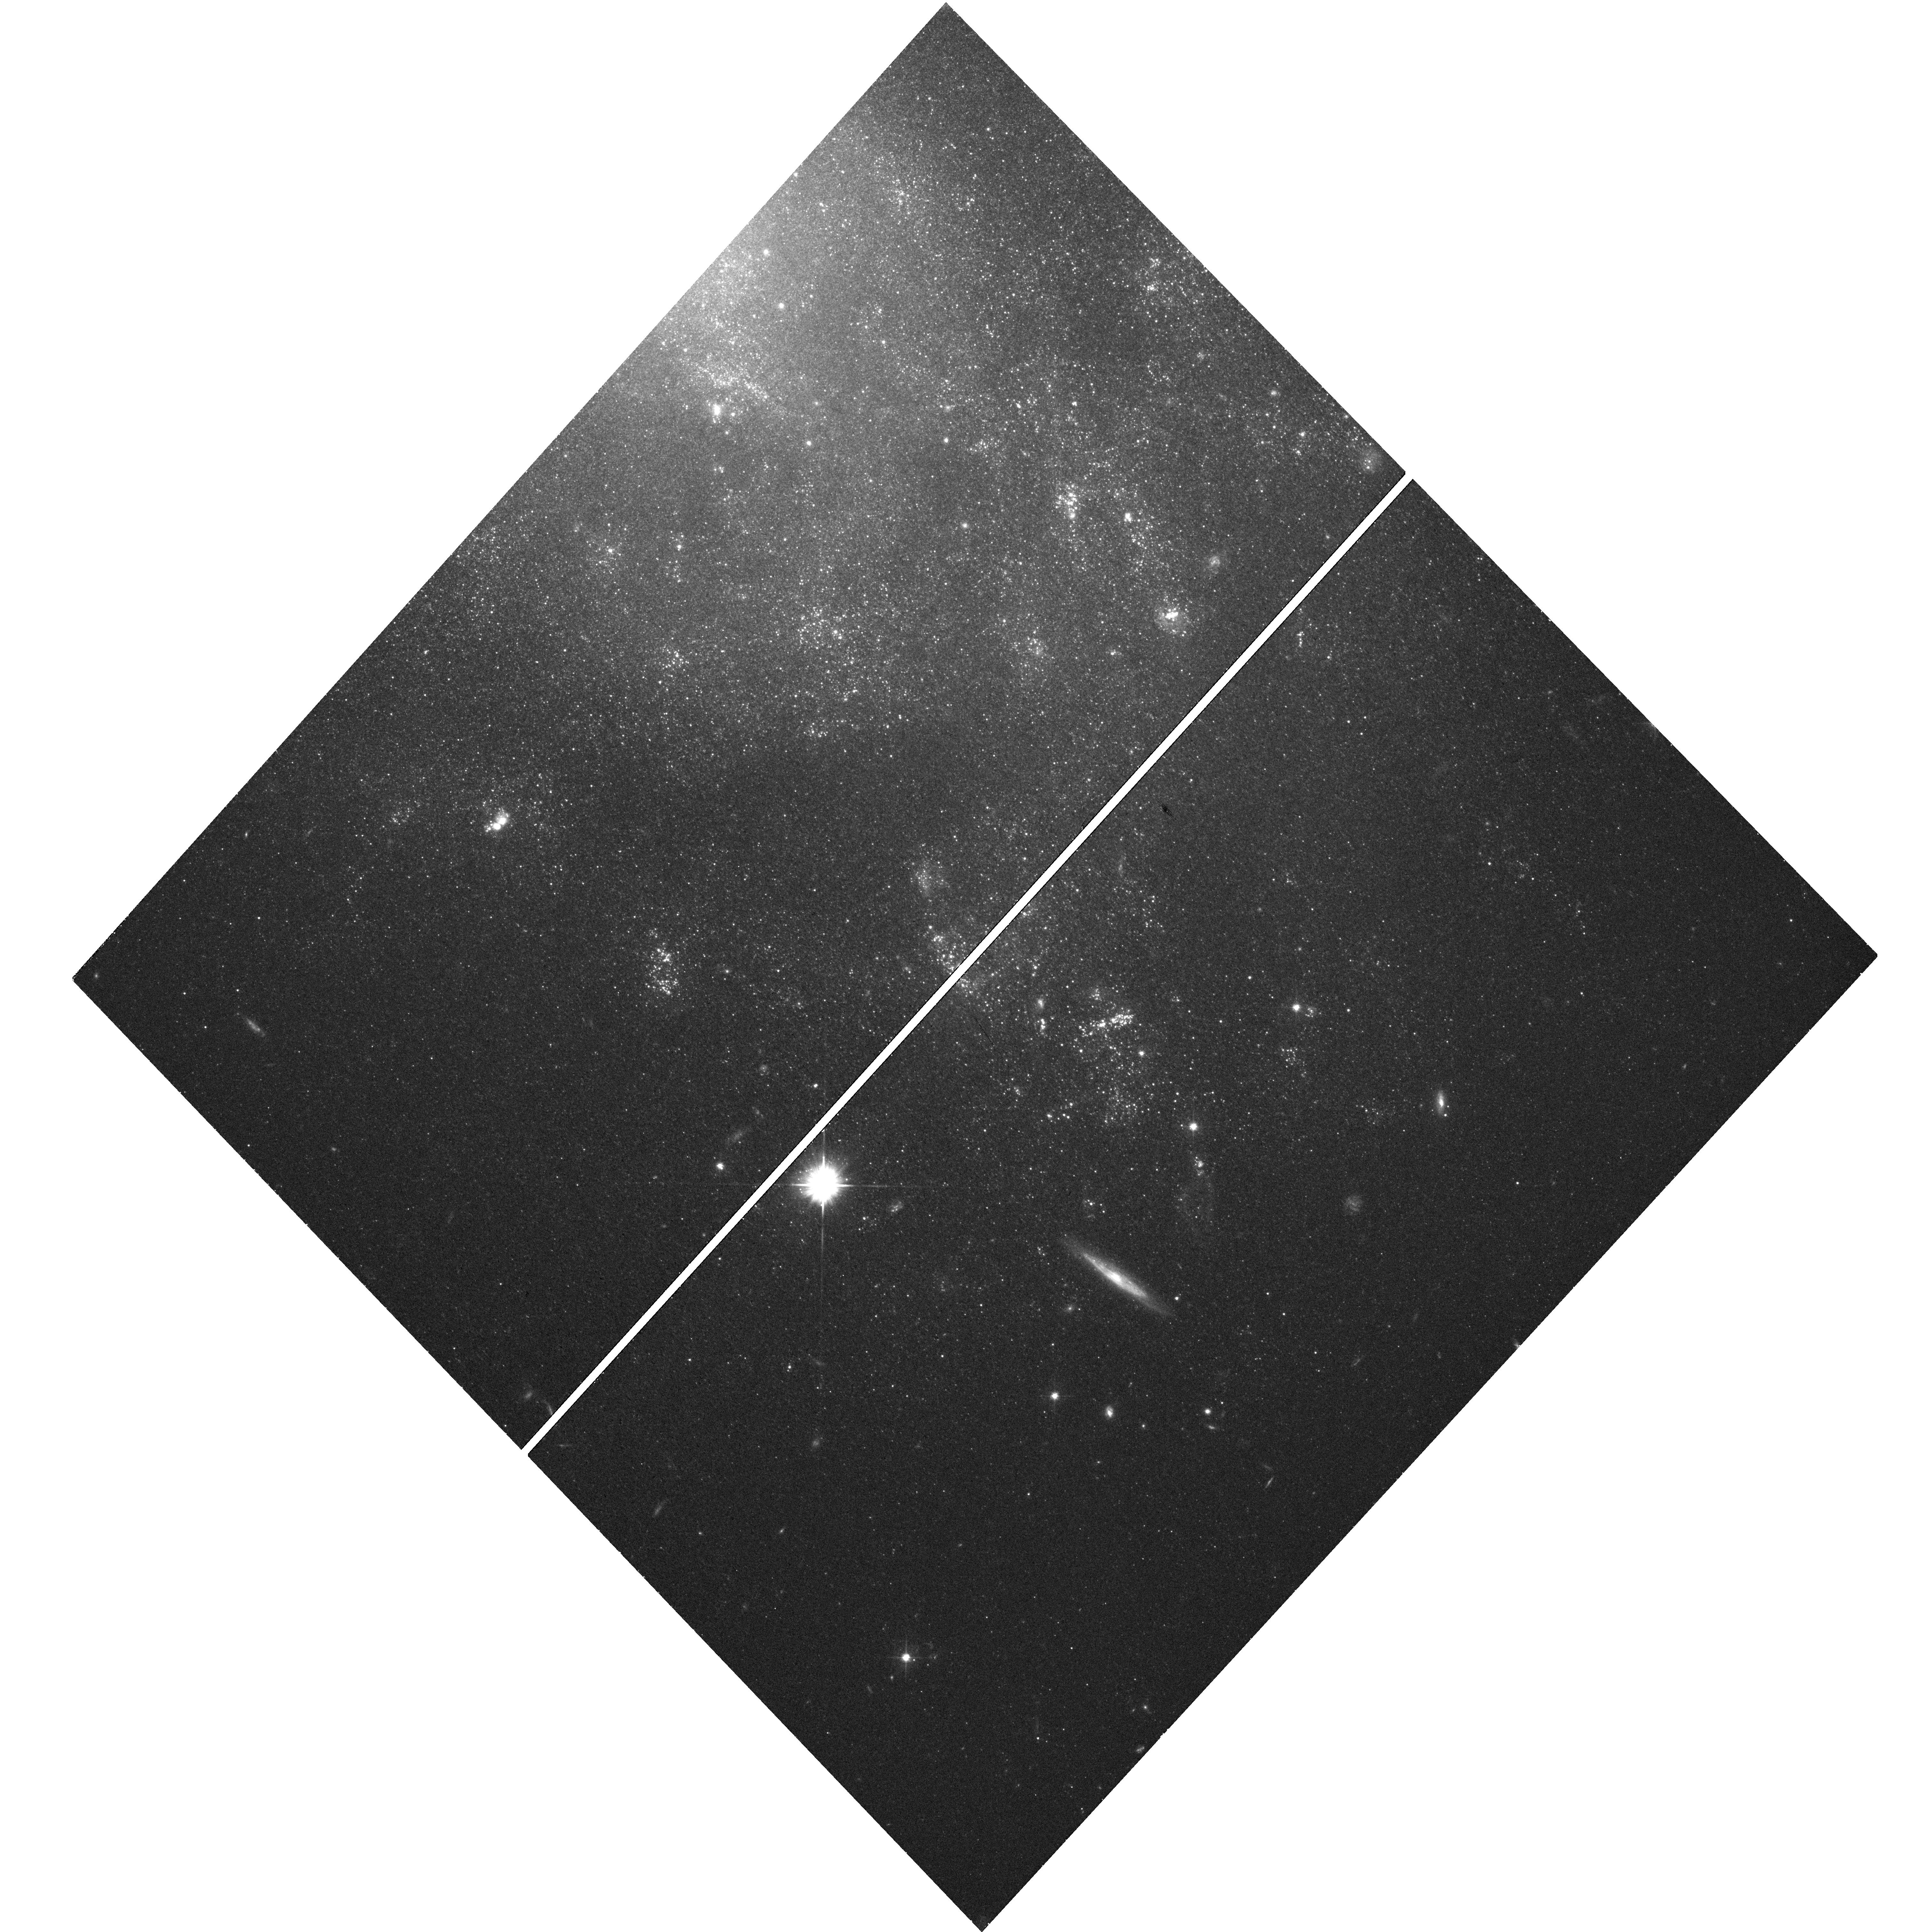
Target: NGC5585-ULX. Instrument: WFC3/UVIS. Filter: F555W. Exposure: 21 min. Observation ID: hst_14060_01_wfc3_uvis_f555w_ict301

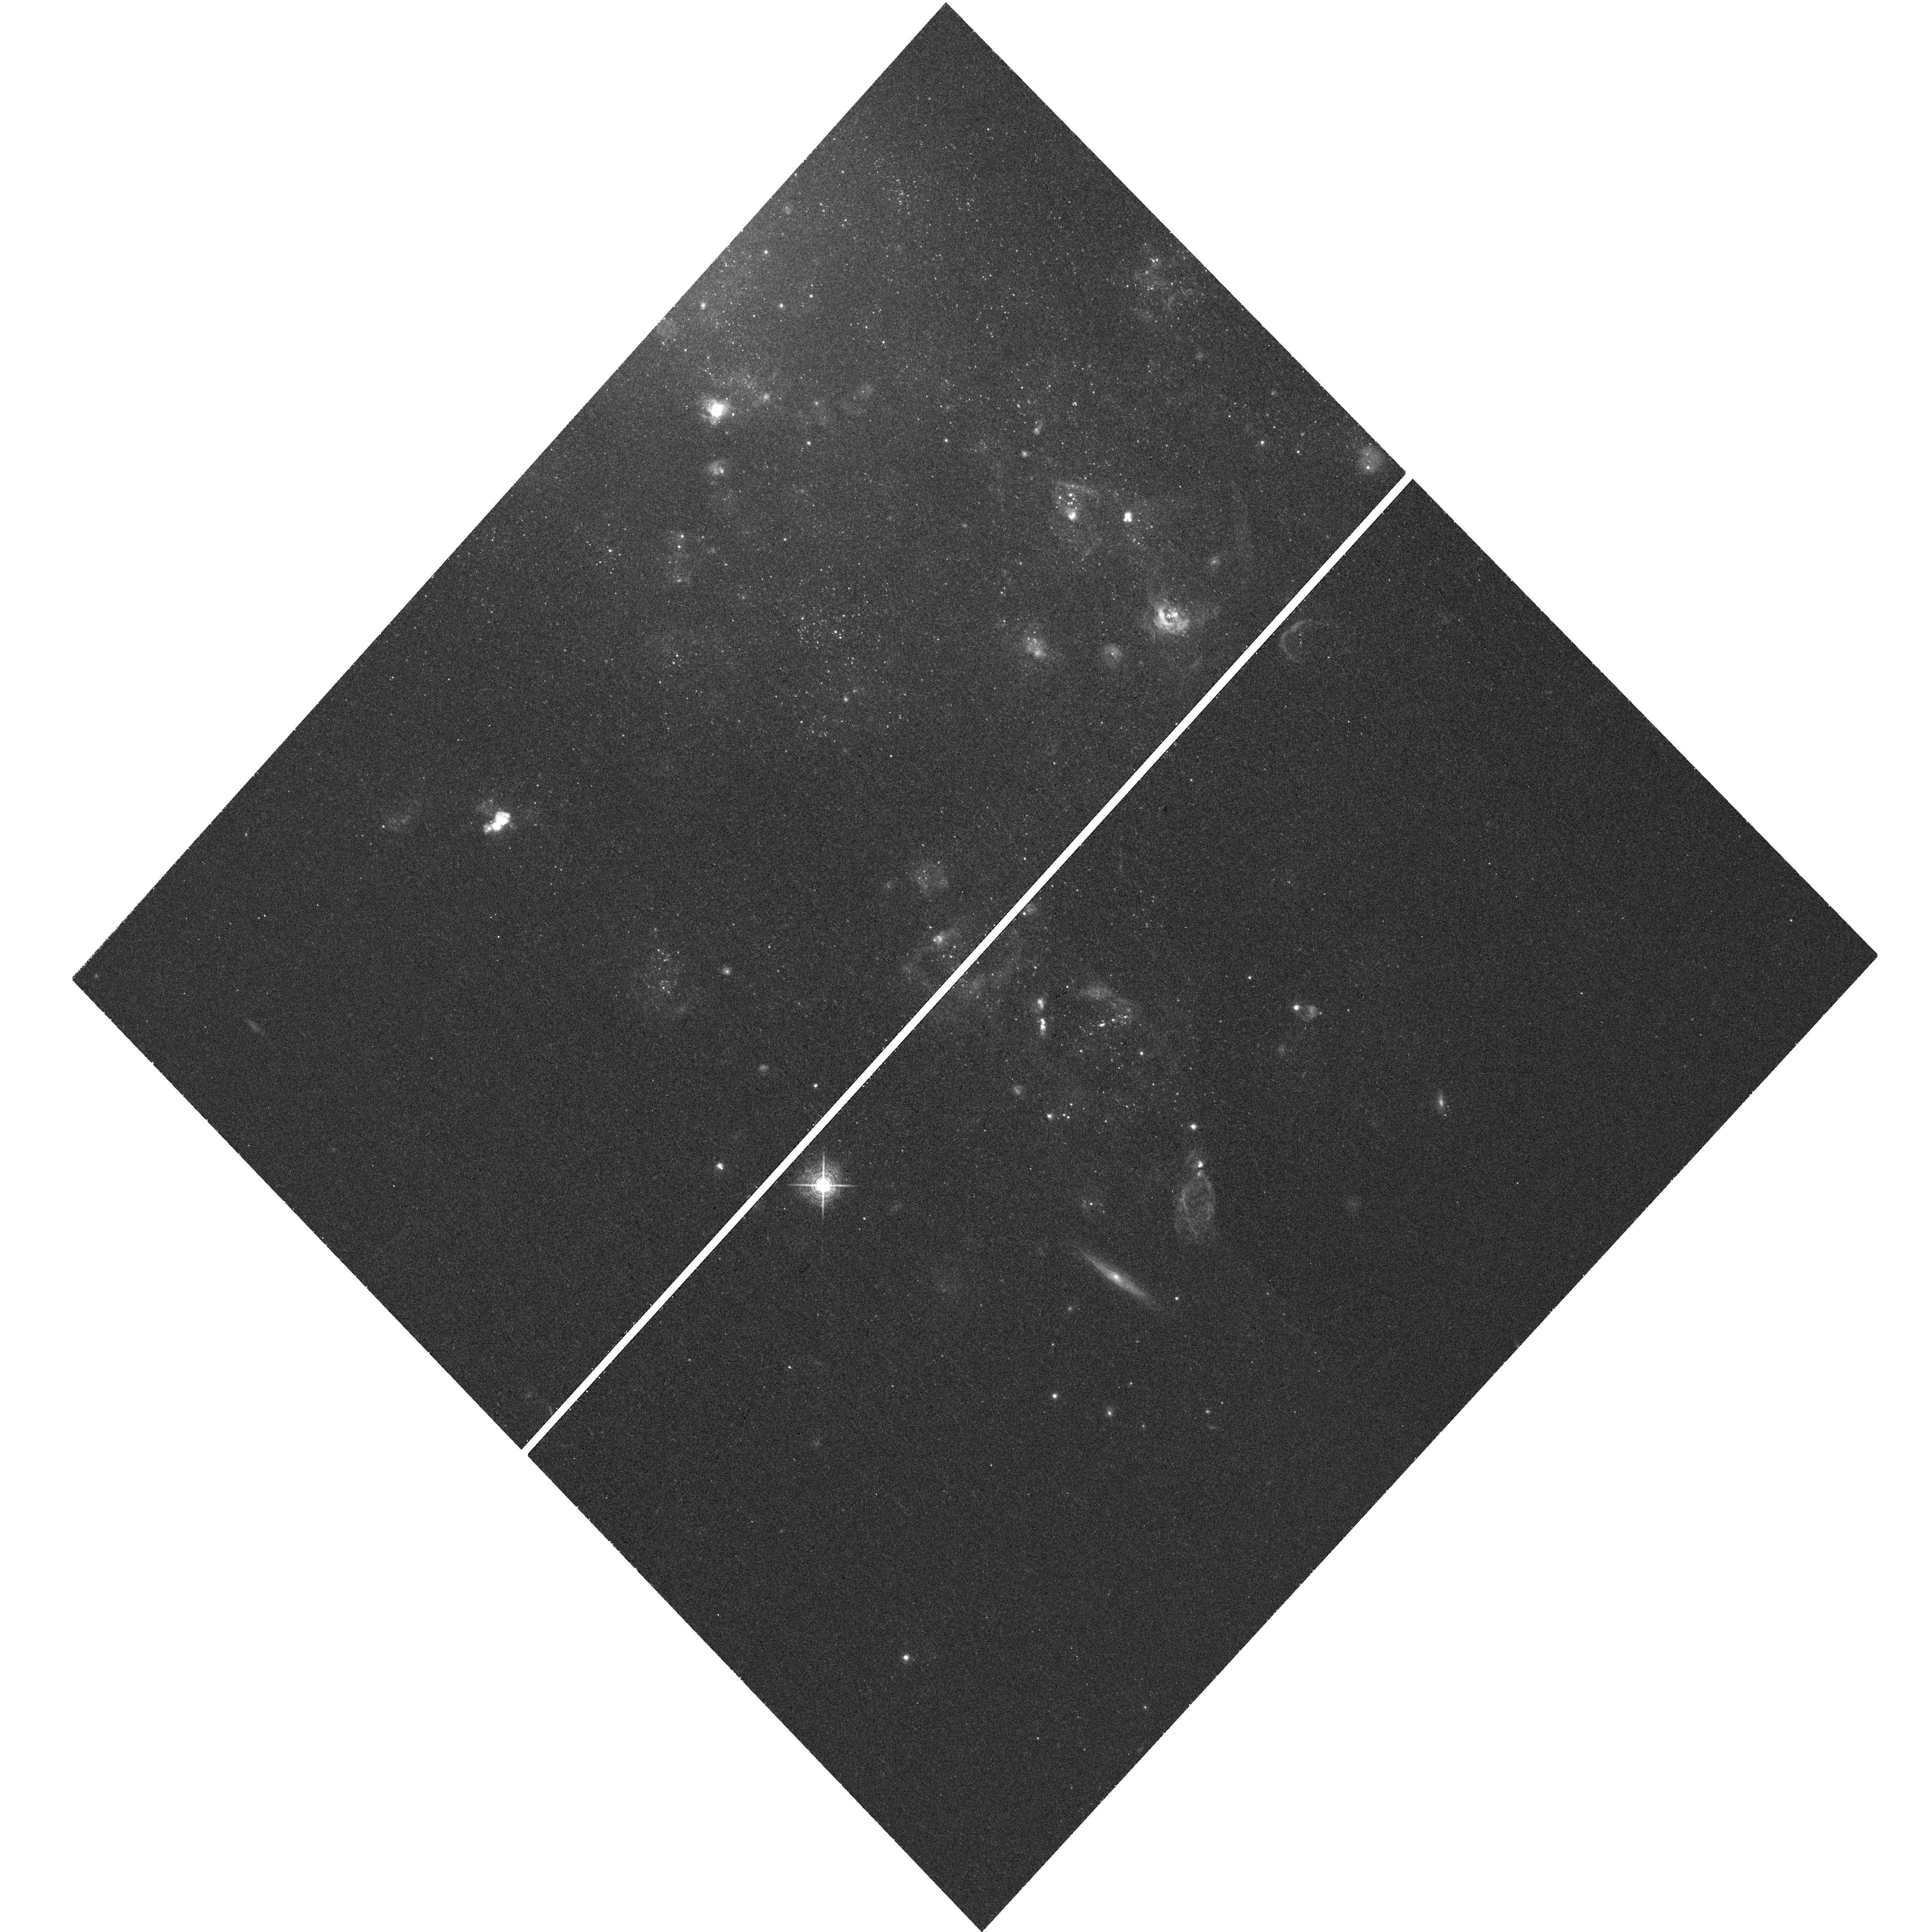
Target: NGC5585-ULX. Instrument: WFC3/UVIS. Filter: F657N. Exposure: 49 min. Observation ID: hst_14060_01_wfc3_uvis_f657n_ict301

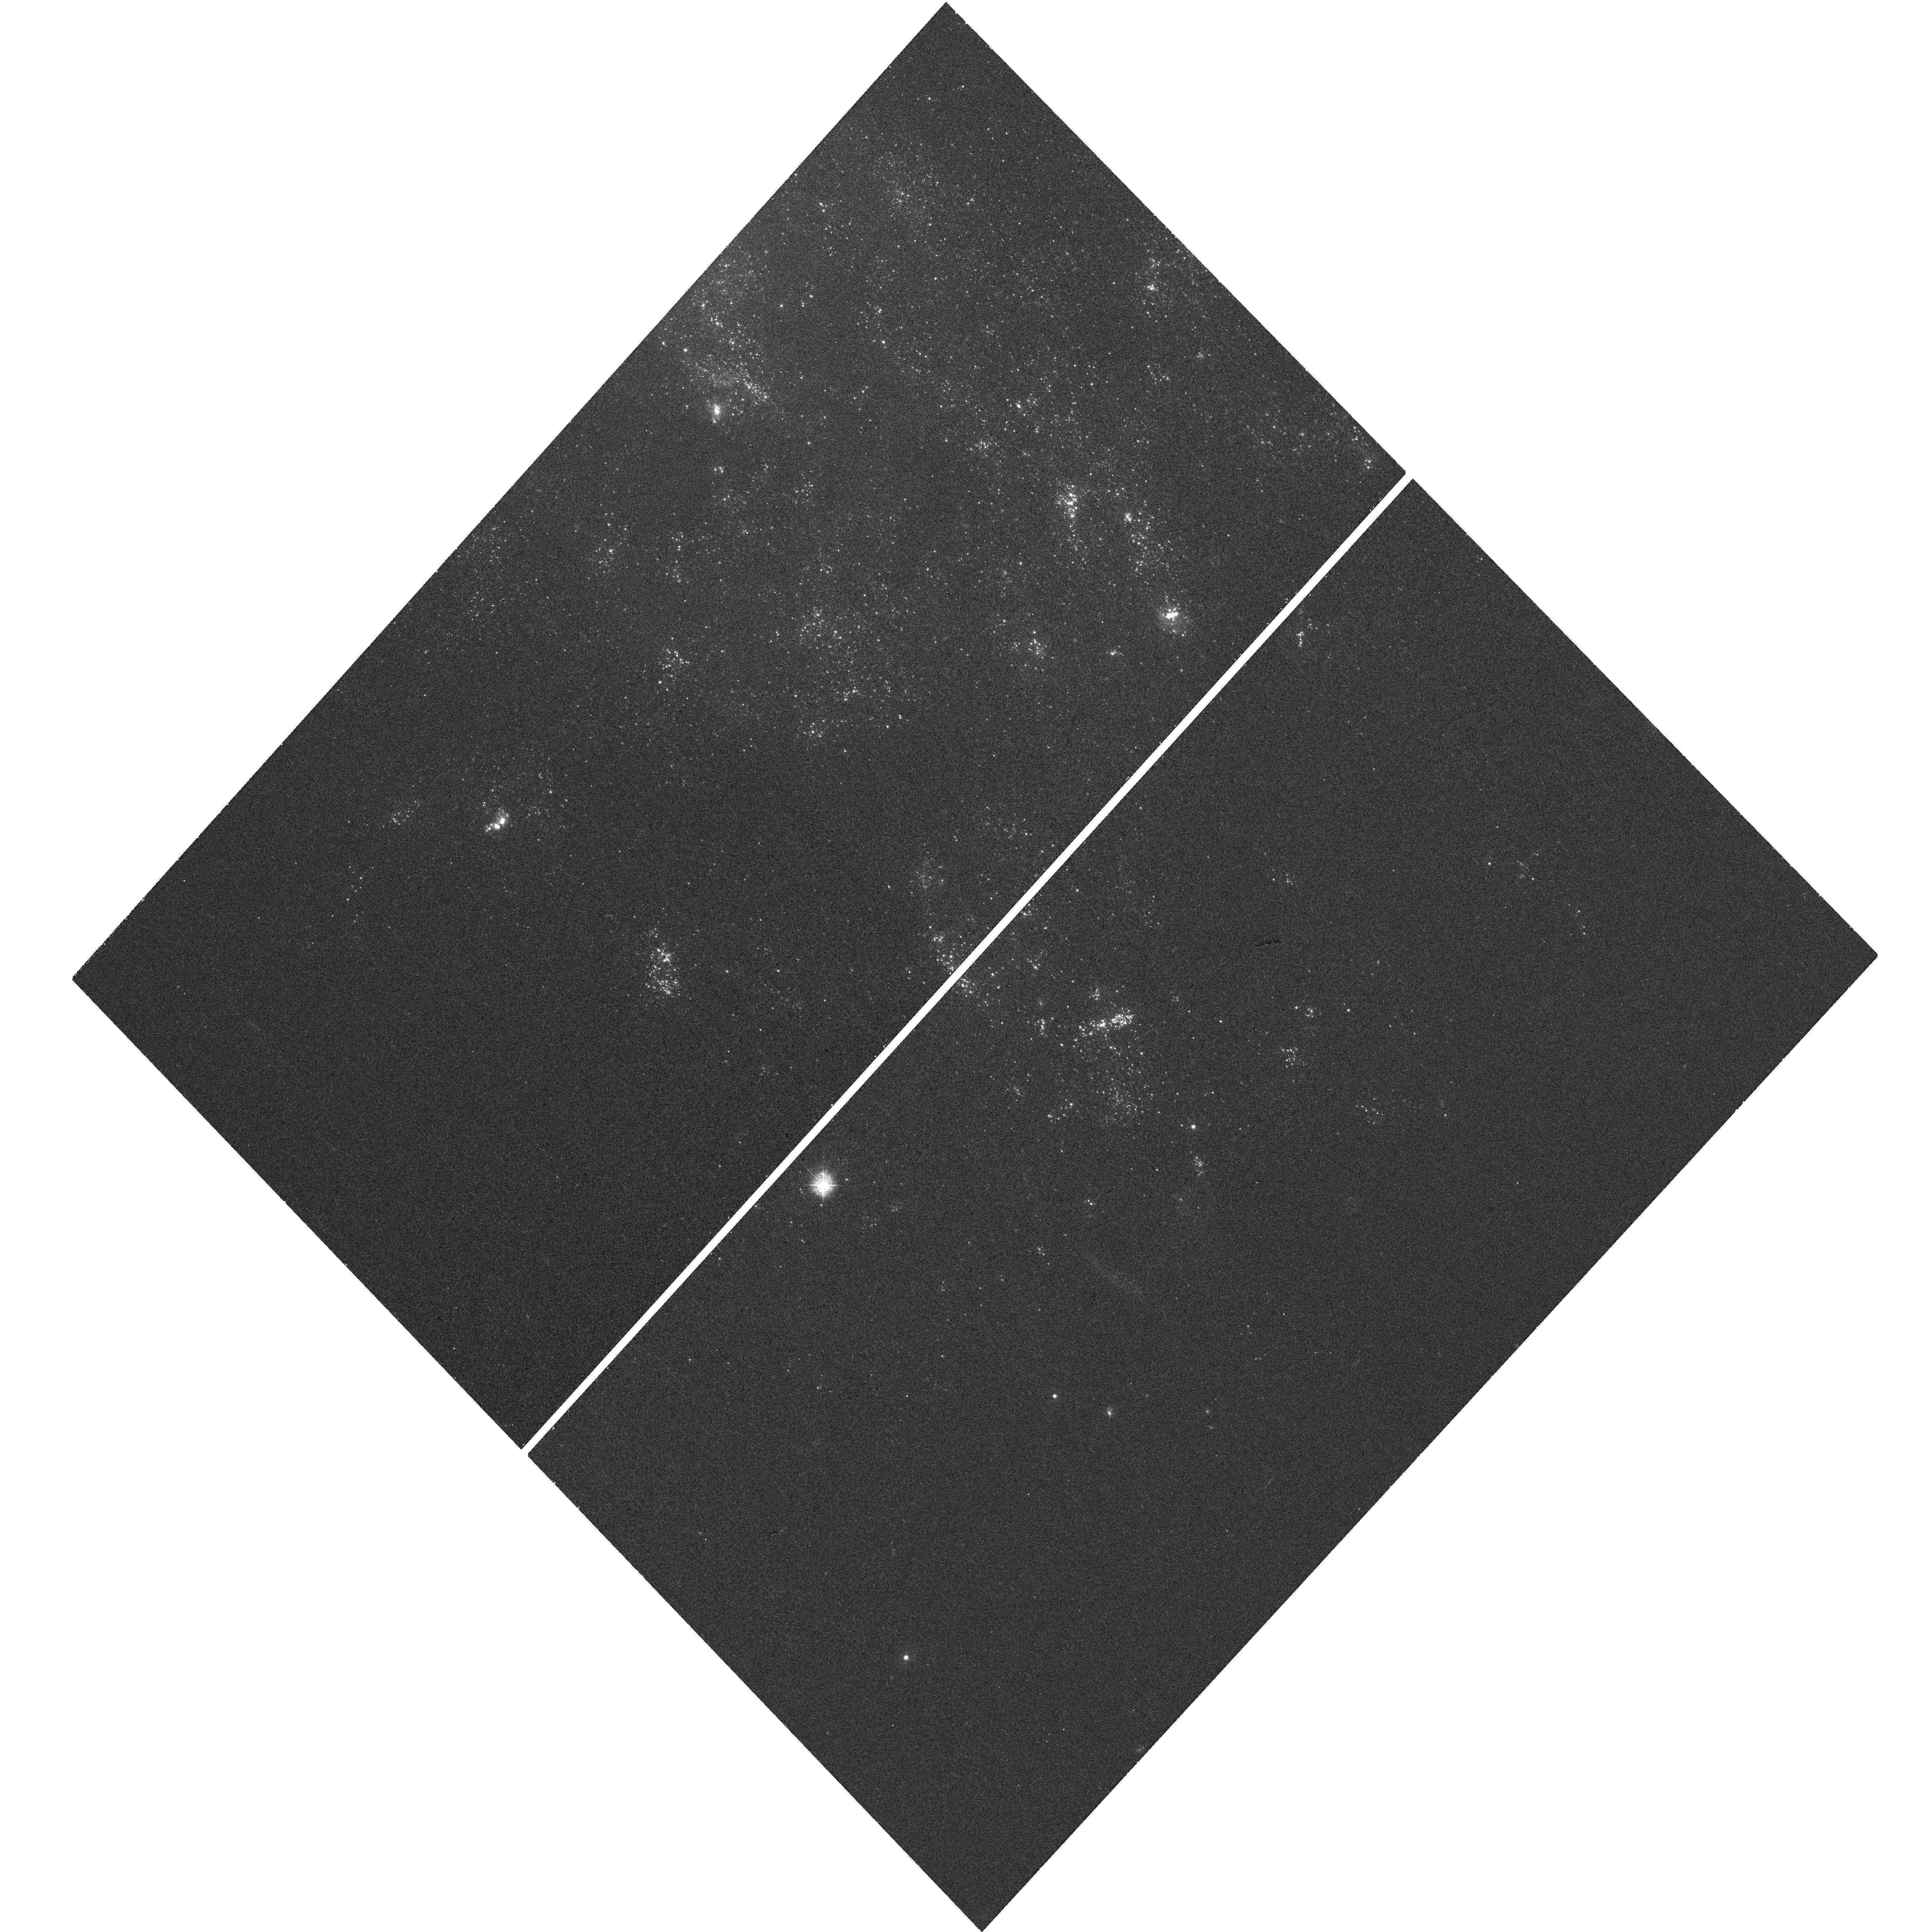
Target: NGC5585-ULX. Instrument: WFC3/UVIS. Filter: F336W. Exposure: 20 min. Observation ID: hst_14060_01_wfc3_uvis_f336w_ict301

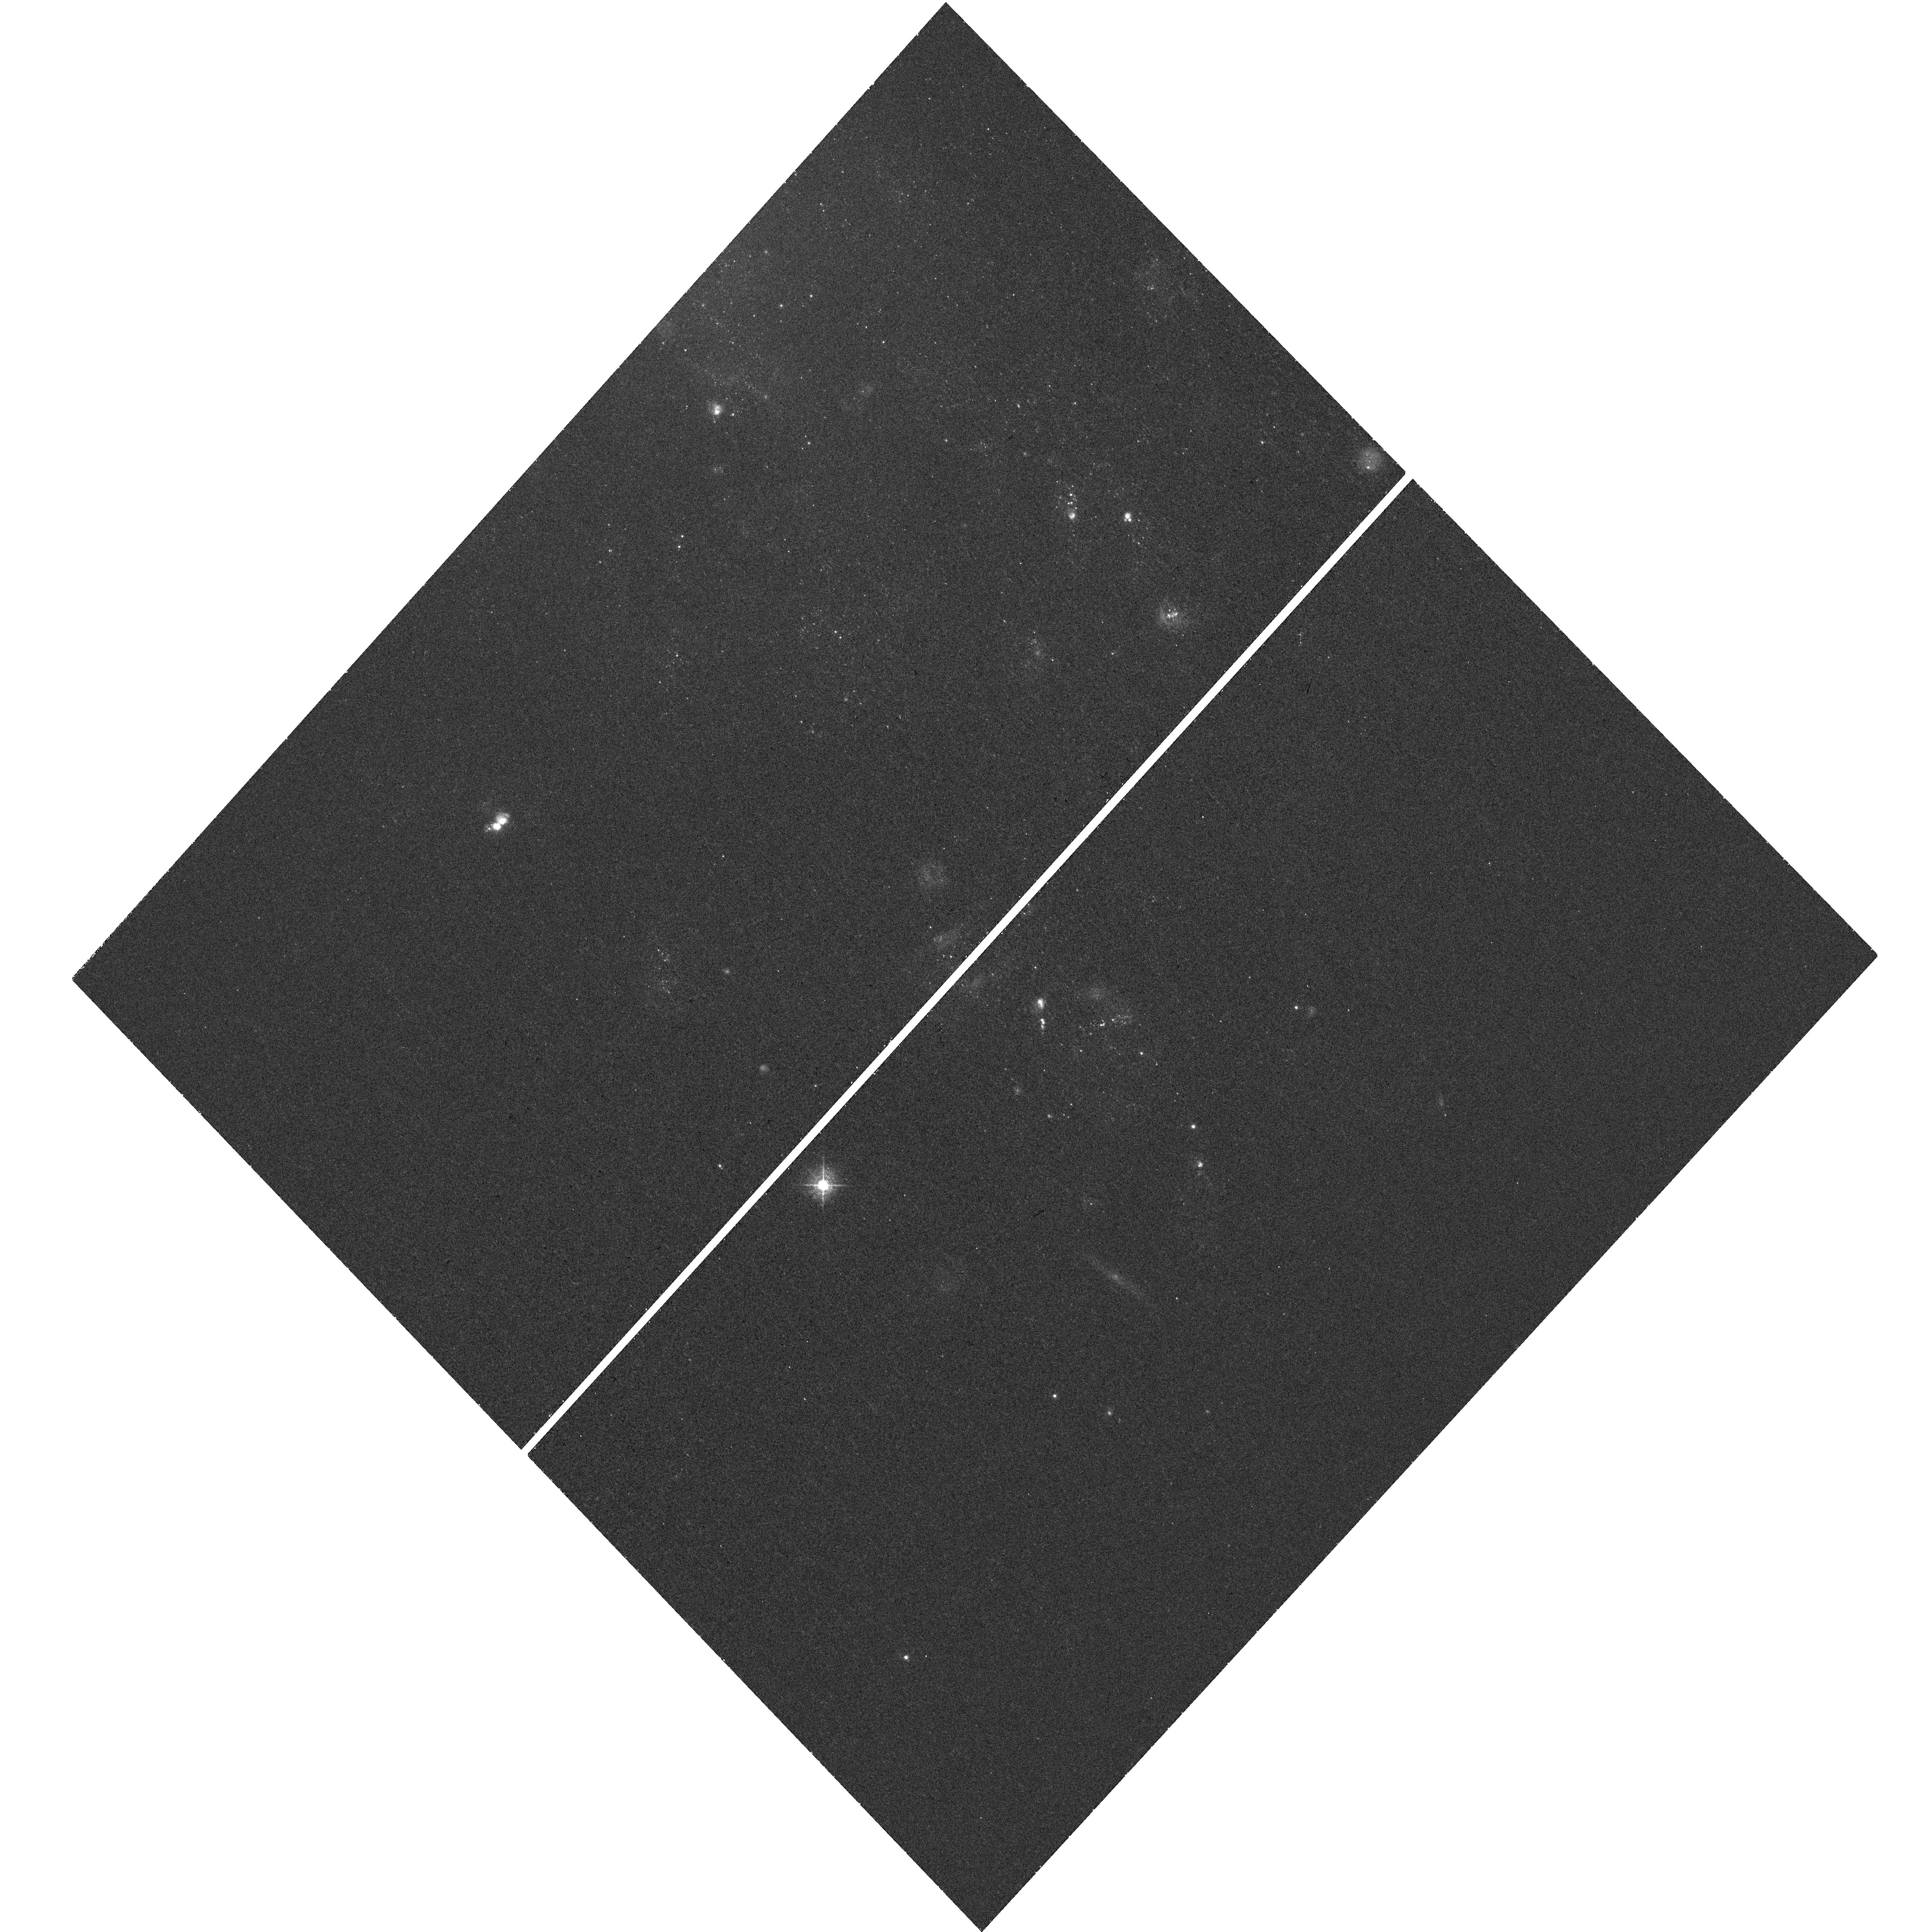
Target: NGC5585-ULX. Instrument: WFC3/UVIS. Filter: F502N. Exposure: 34 min. Observation ID: hst_14060_01_wfc3_uvis_f502n_ict301

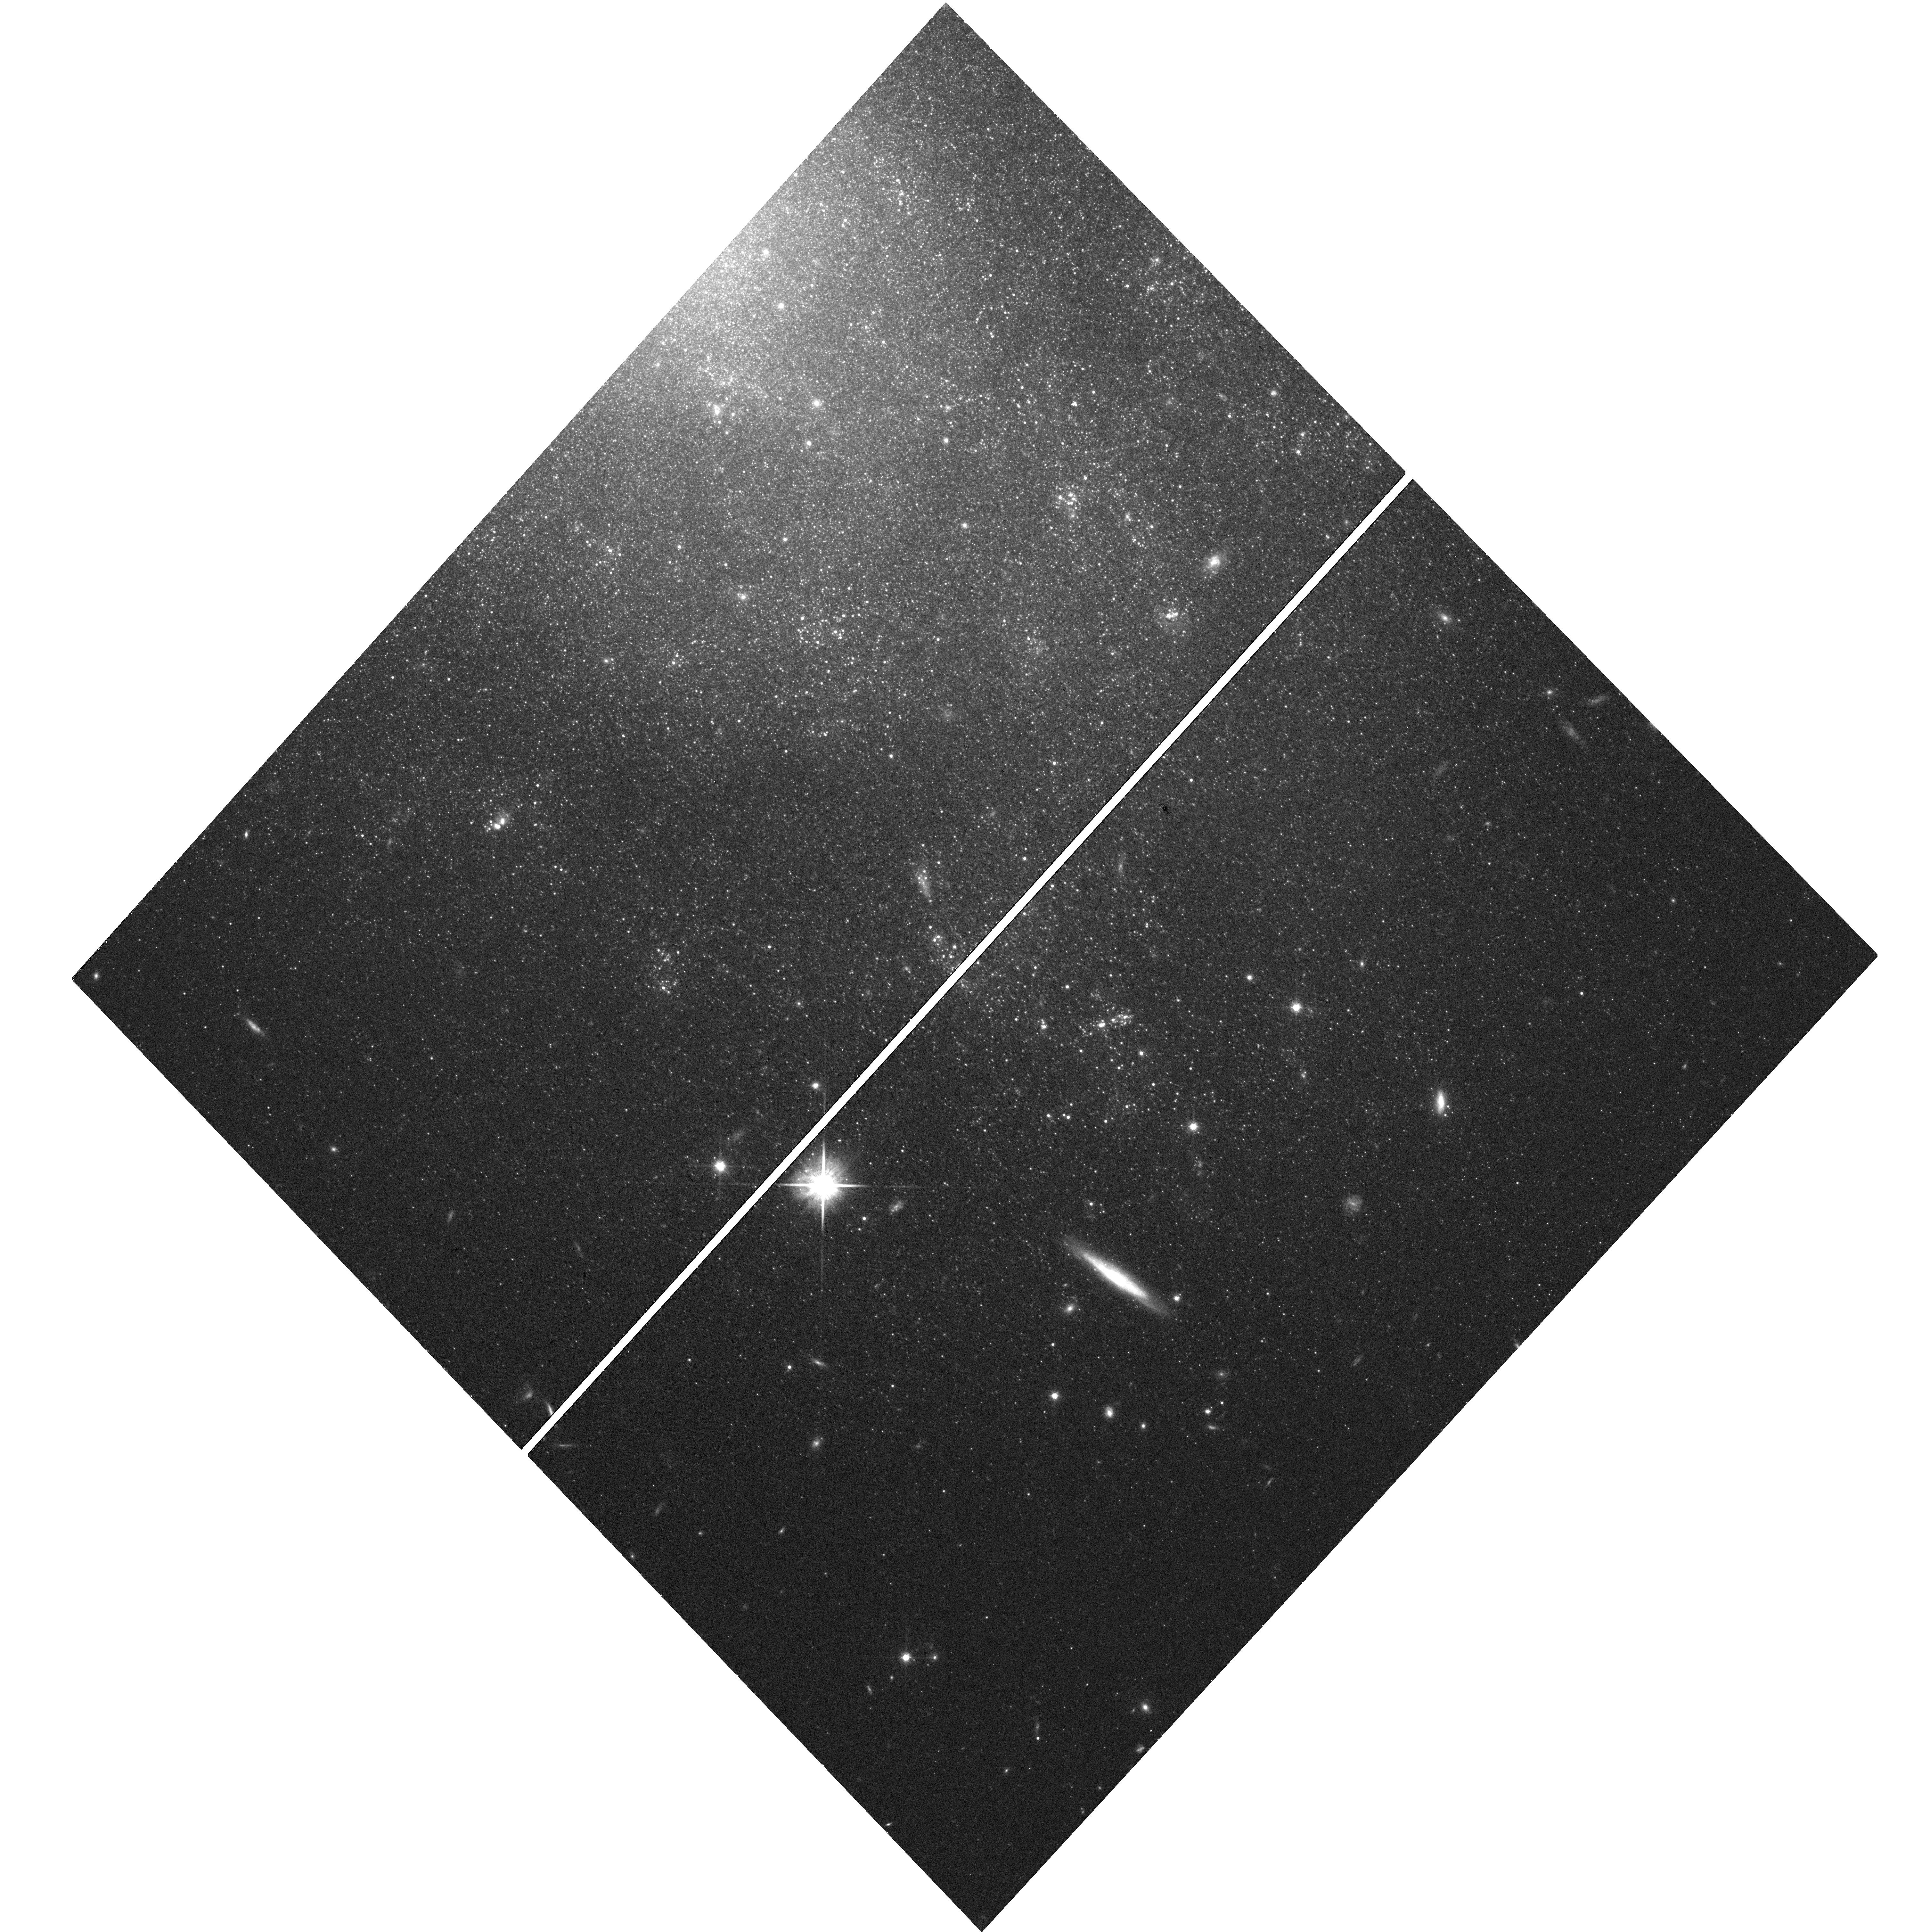
Target: NGC5585-ULX. Instrument: WFC3/UVIS. Filter: F814W. Exposure: 22 min. Observation ID: hst_14060_01_wfc3_uvis_f814w_ict301

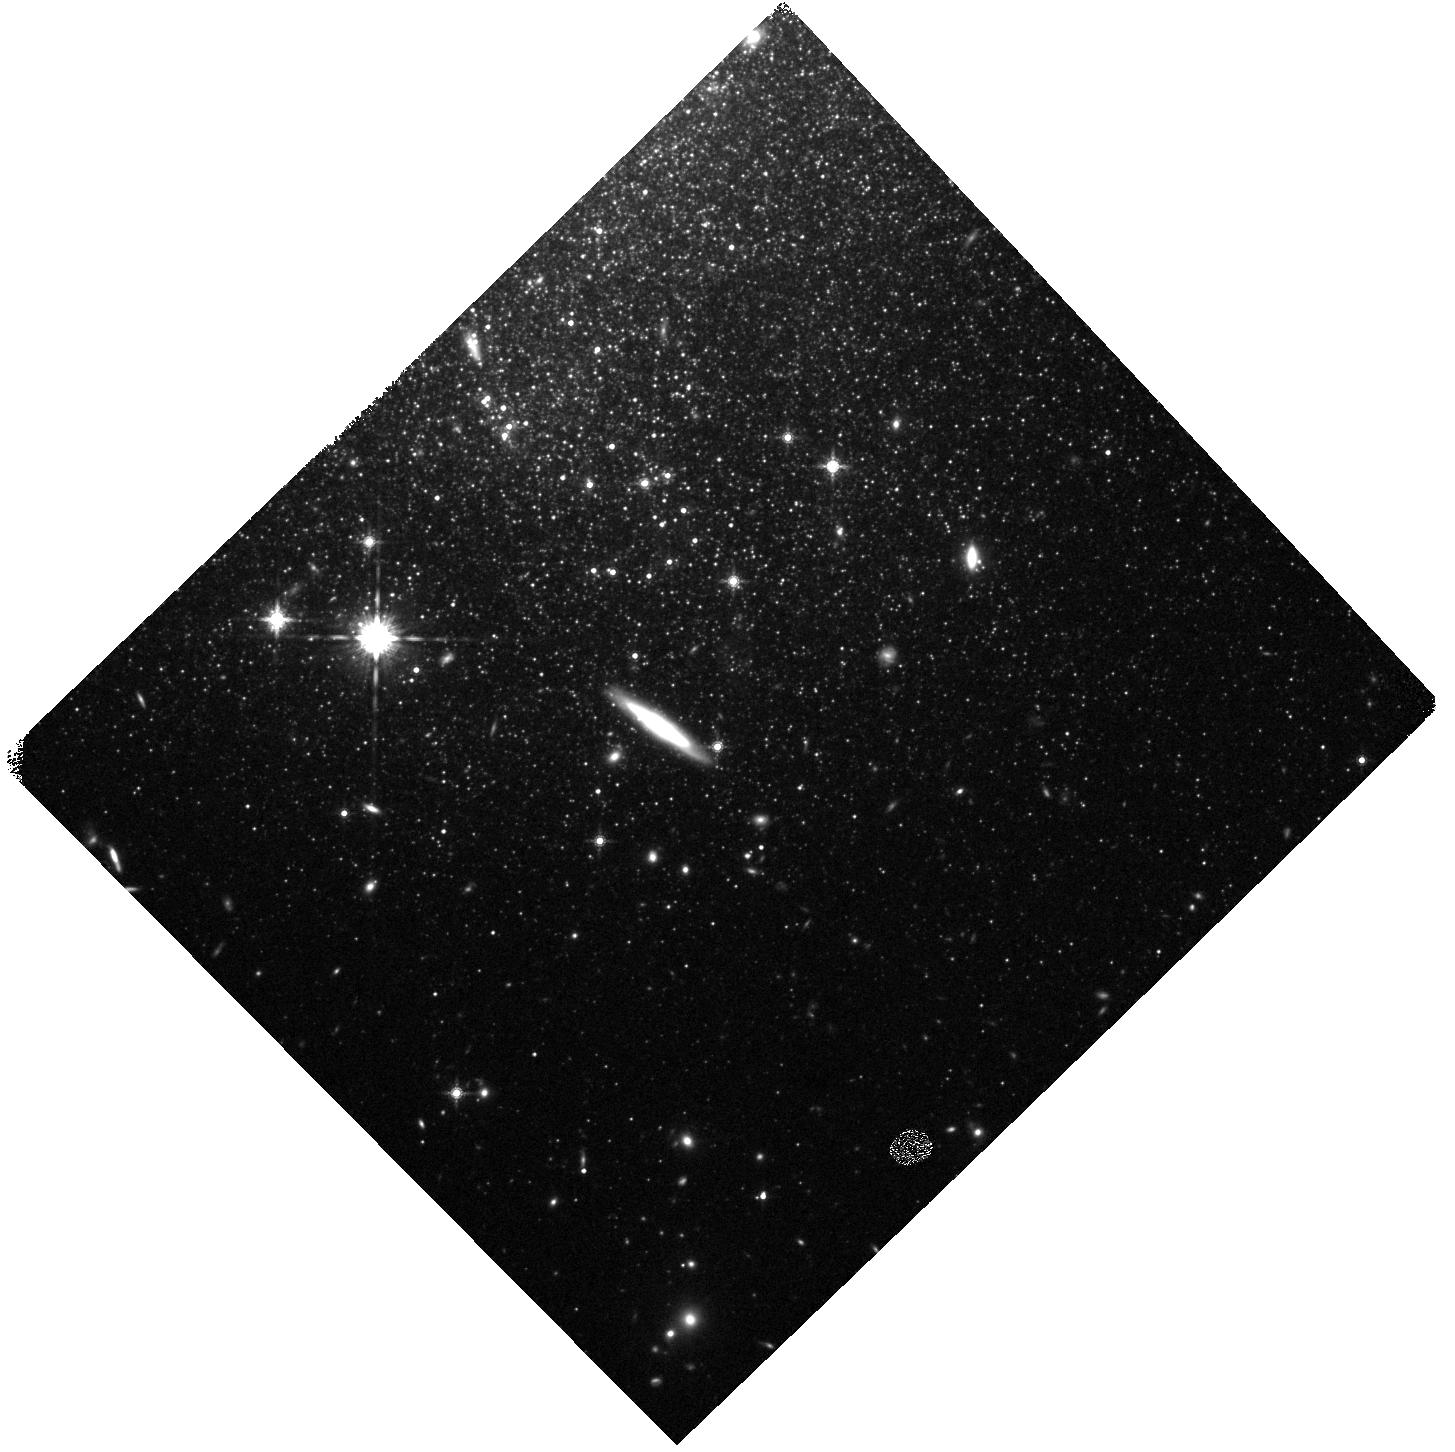
Target: NGC5585-ULX. Instrument: WFC3/IR. Filter: F160W. Exposure: 20 min. Observation ID: hst_14060_01_wfc3_ir_f160w_ict301

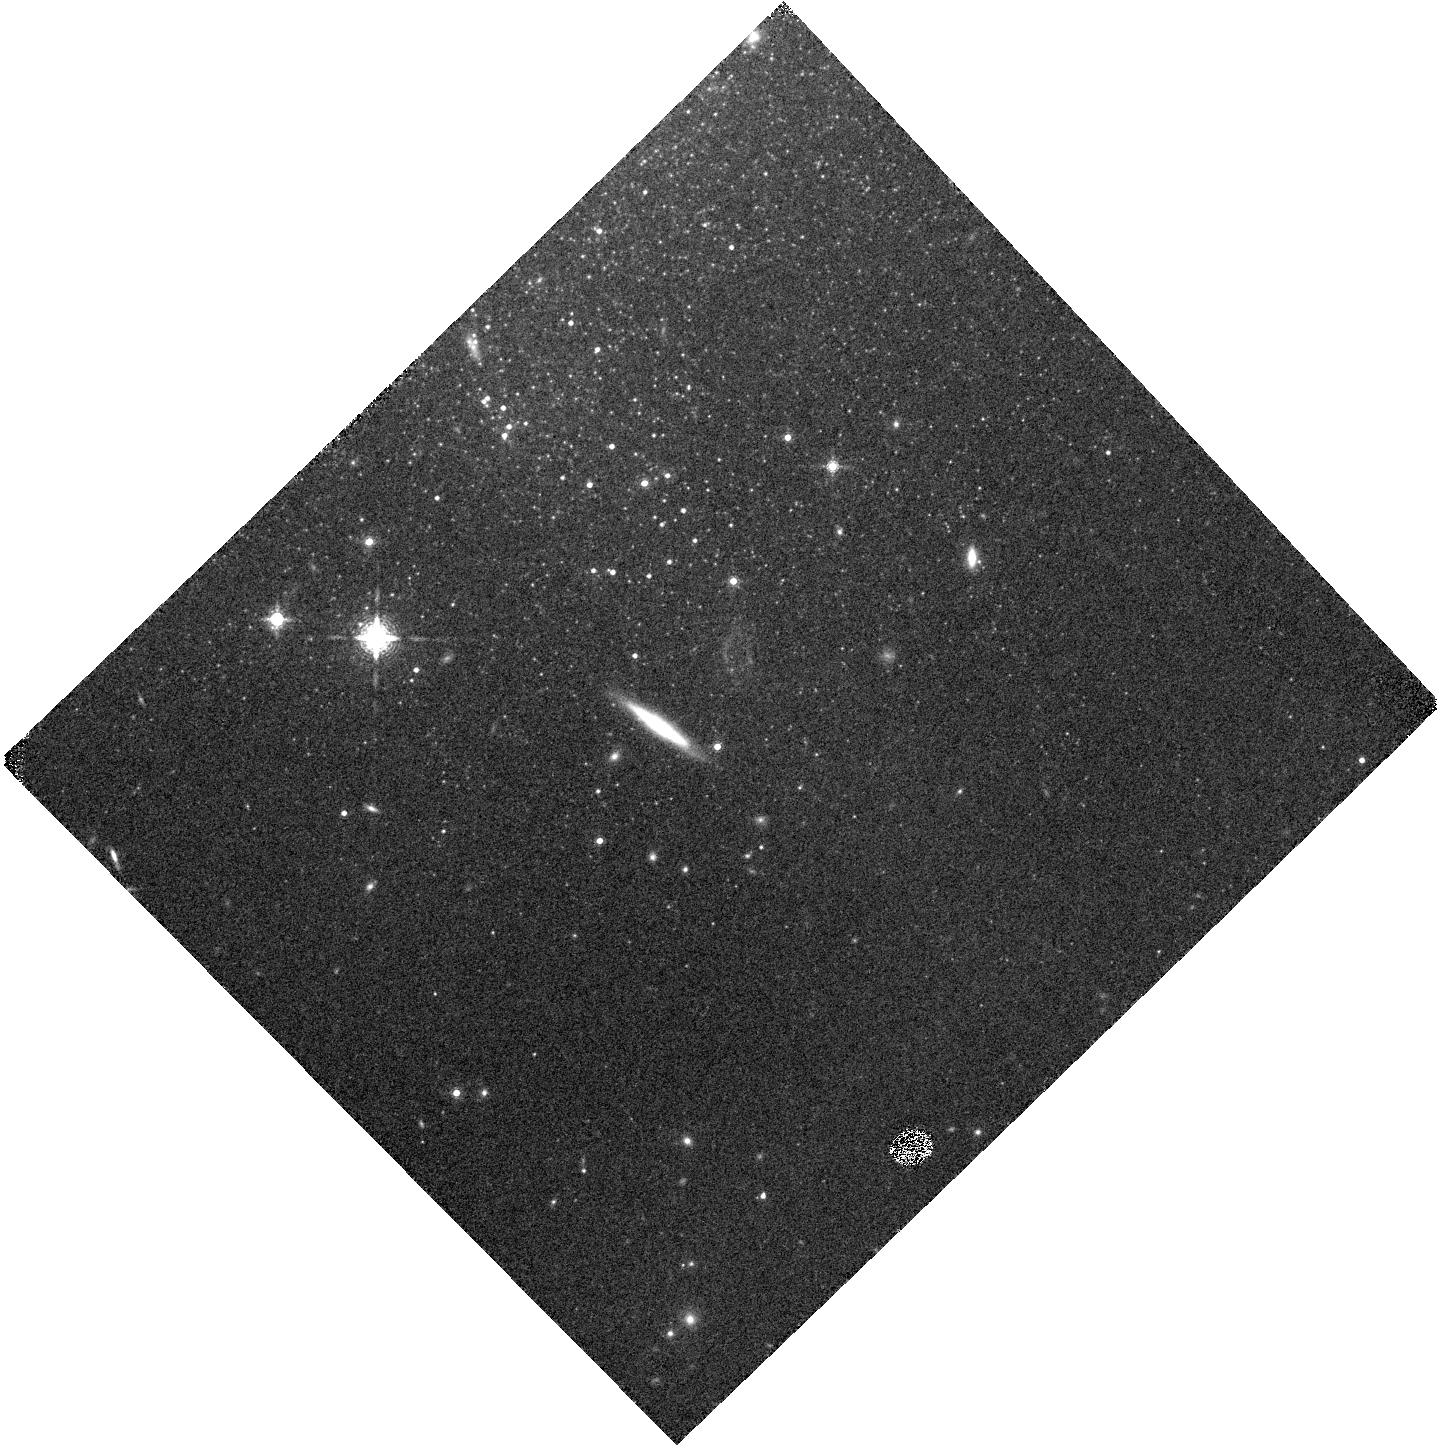
Target: NGC5585-ULX. Instrument: WFC3/IR. Filter: F164N. Exposure: 28 min. Observation ID: hst_14060_01_wfc3_ir_f164n_ict301

A huge ULX bubble in NGC 5585 (PI: Soria, Roberto)

Accreting black holes release their power through radiation and/or jets. We have discovered an ultraluminous X-ray source (ULX) in the nearby galaxy NGC 5585, surrounded by a large (diameter ~300 pc) ionized nebula. We propose a joint XMM- Newton and HST study of this source. With XMM-Newton, we will determine the radiative power of the ULX, its spectral and time variability properties, and constrain its mass. With HST, we will image the nebula, determine whether it is a jet-inflated ULX bubble, measure its kinetic power and source age, and search for an optical counterpart to the black hole.